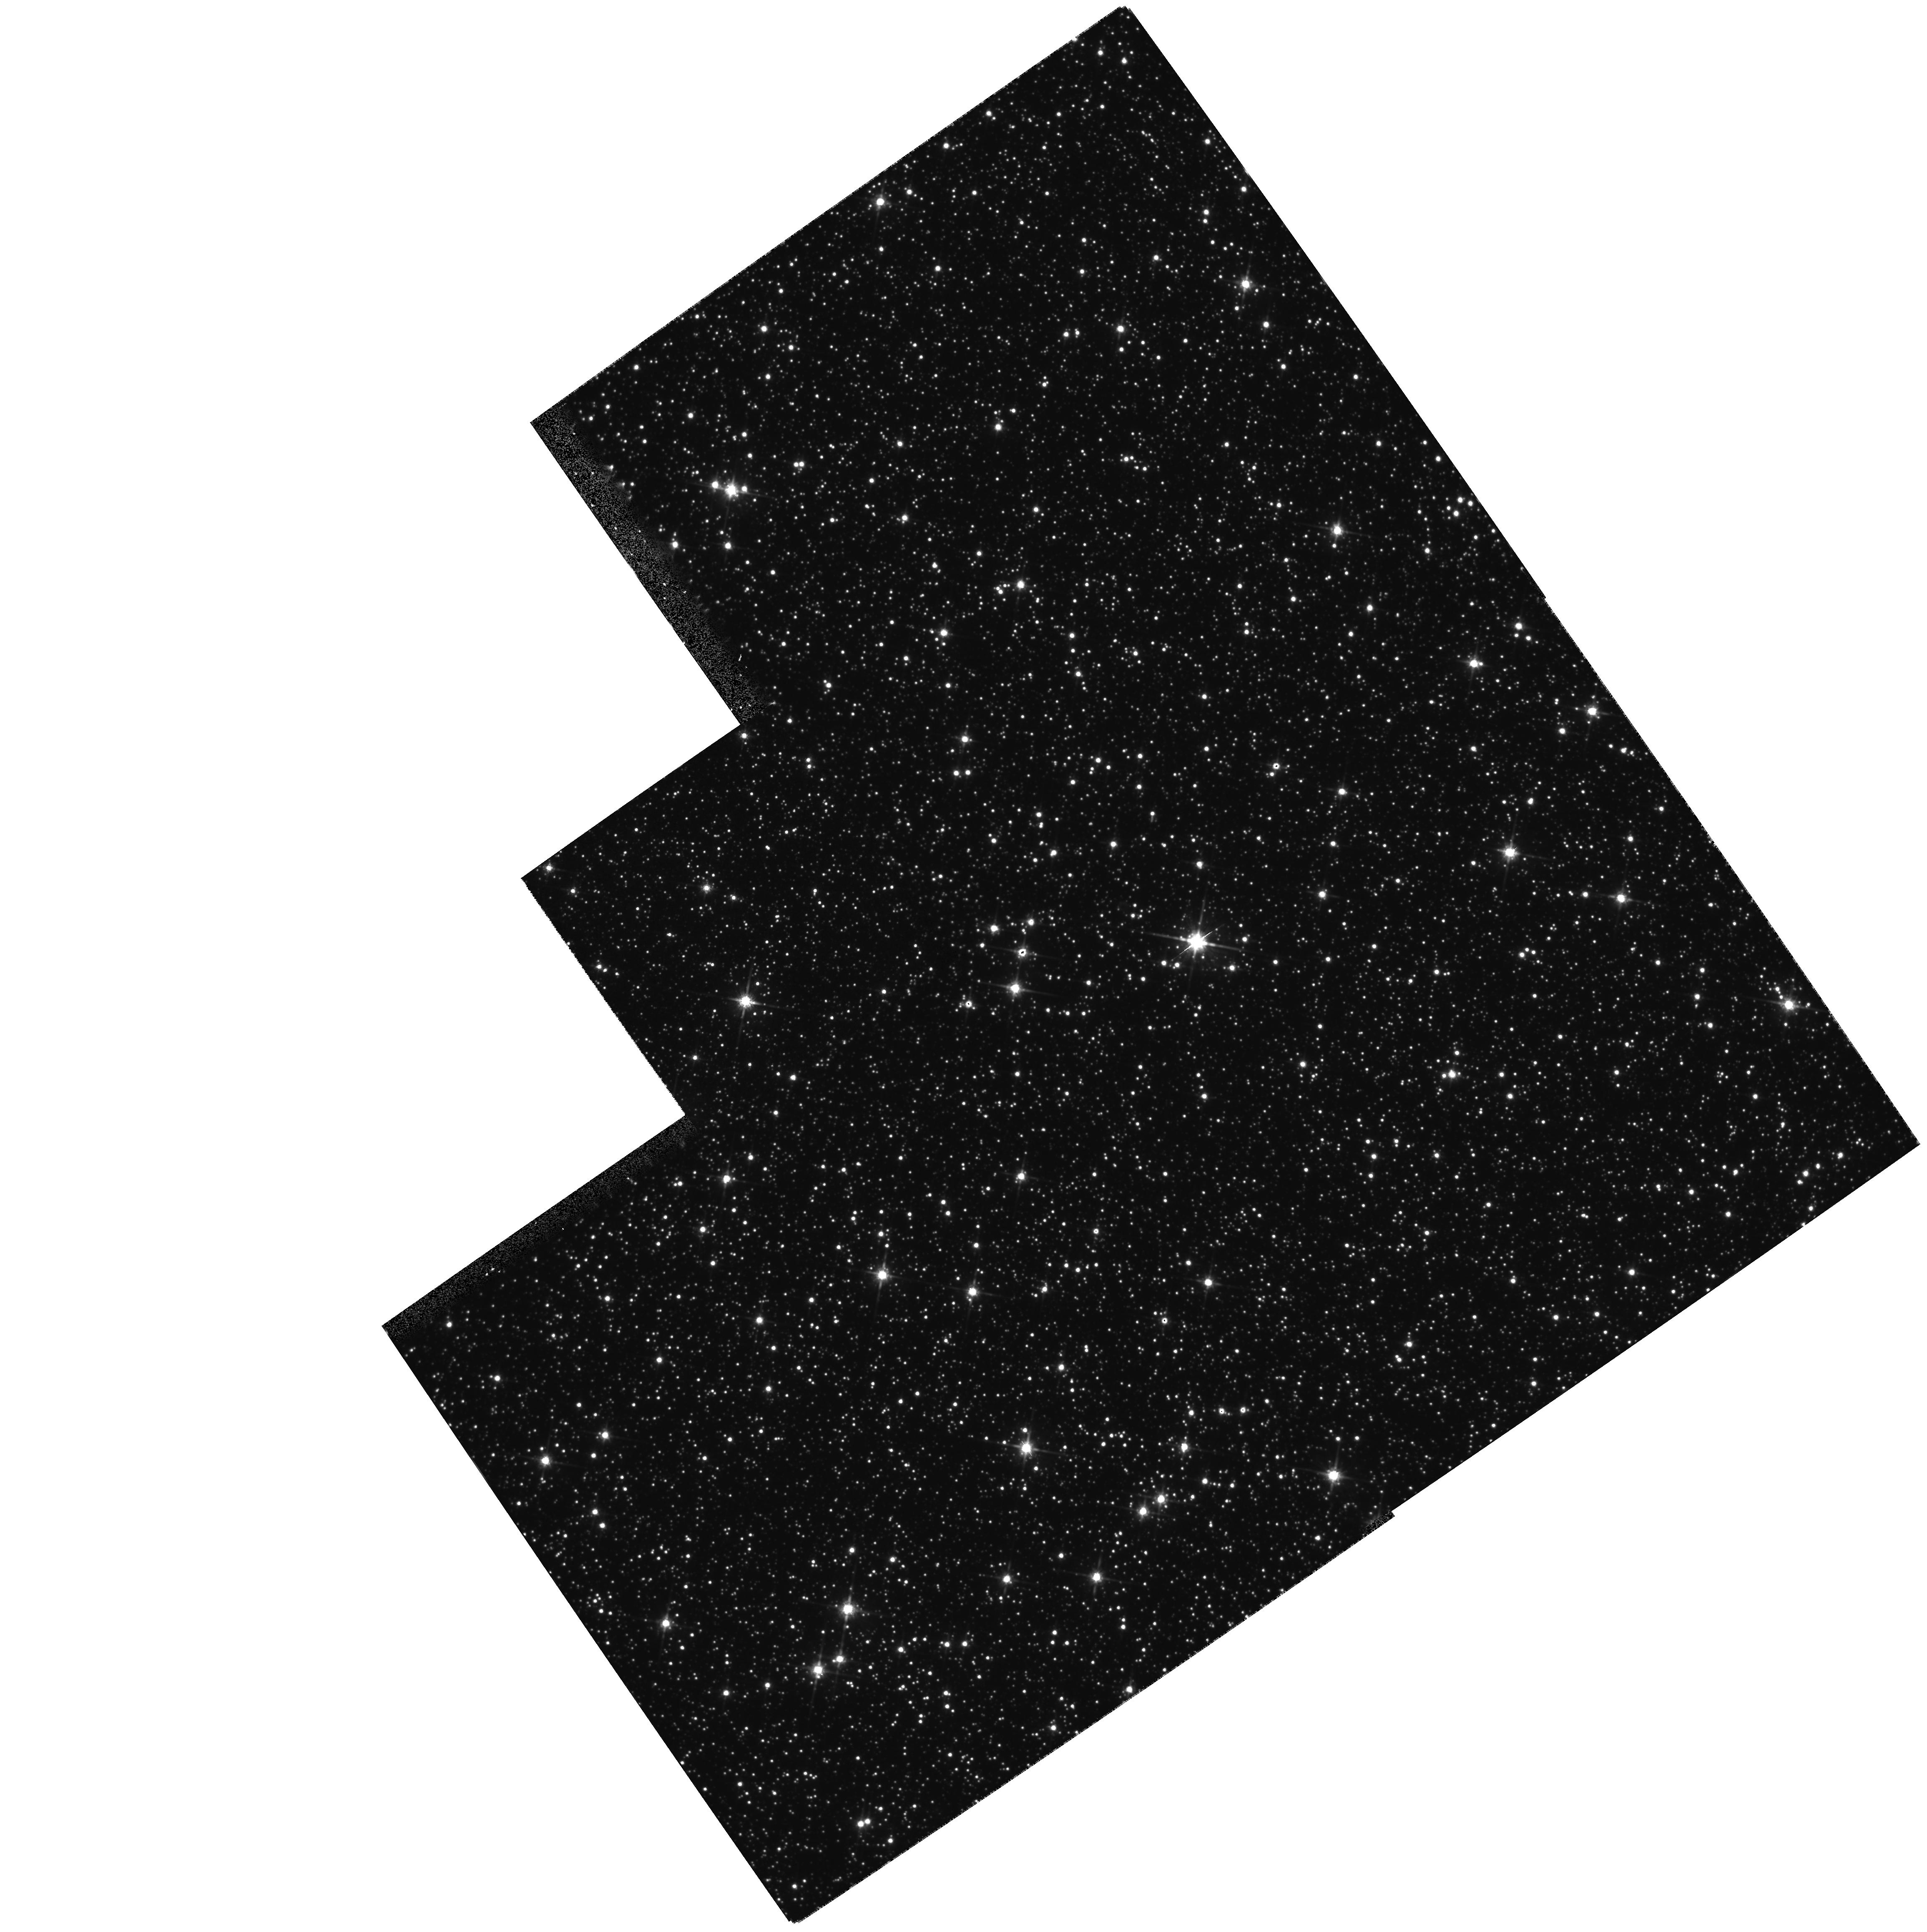
Target: STAR-1803-2942
Instrument: WFPC2/PC
Filter: F814W
Exposure: 11 min
Observation ID: hst_6756_10_wfpc2_pc_f814w_u3b210

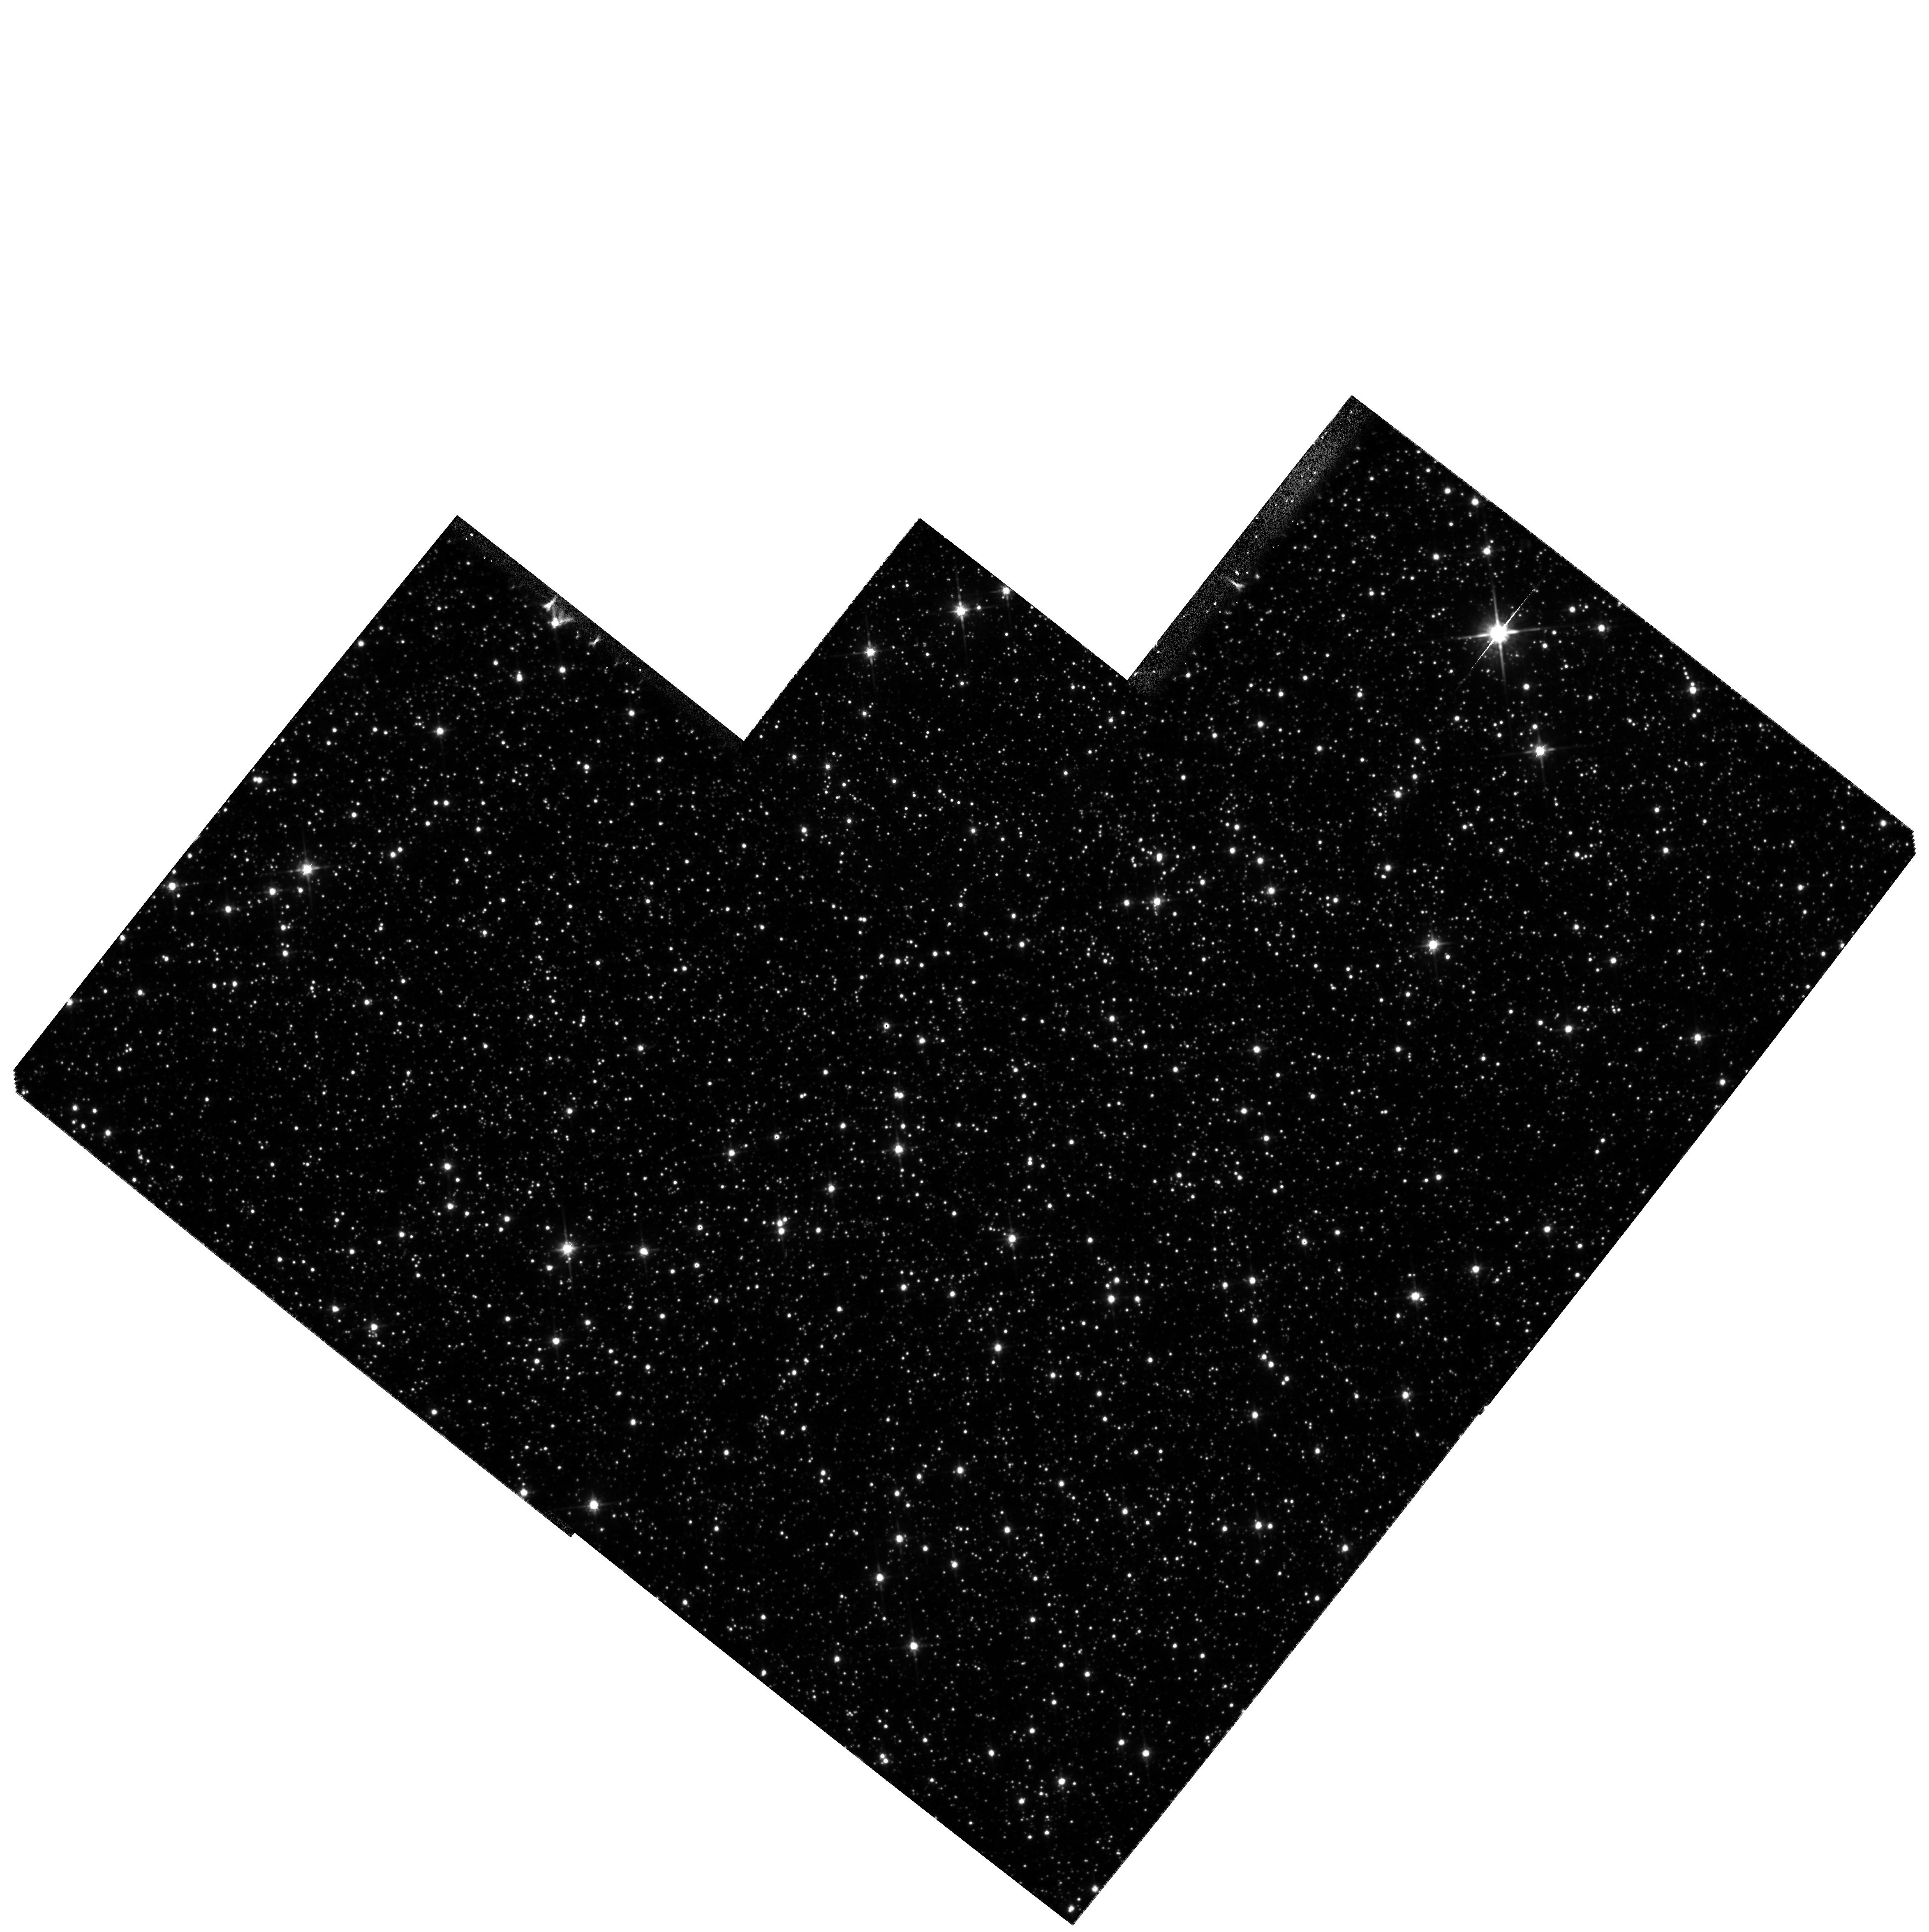
Target: STAR-1807-2731
Instrument: WFPC2/PC
Filter: F814W
Exposure: 26 min
Observation ID: hst_6756_07_wfpc2_pc_f814w_u3b207

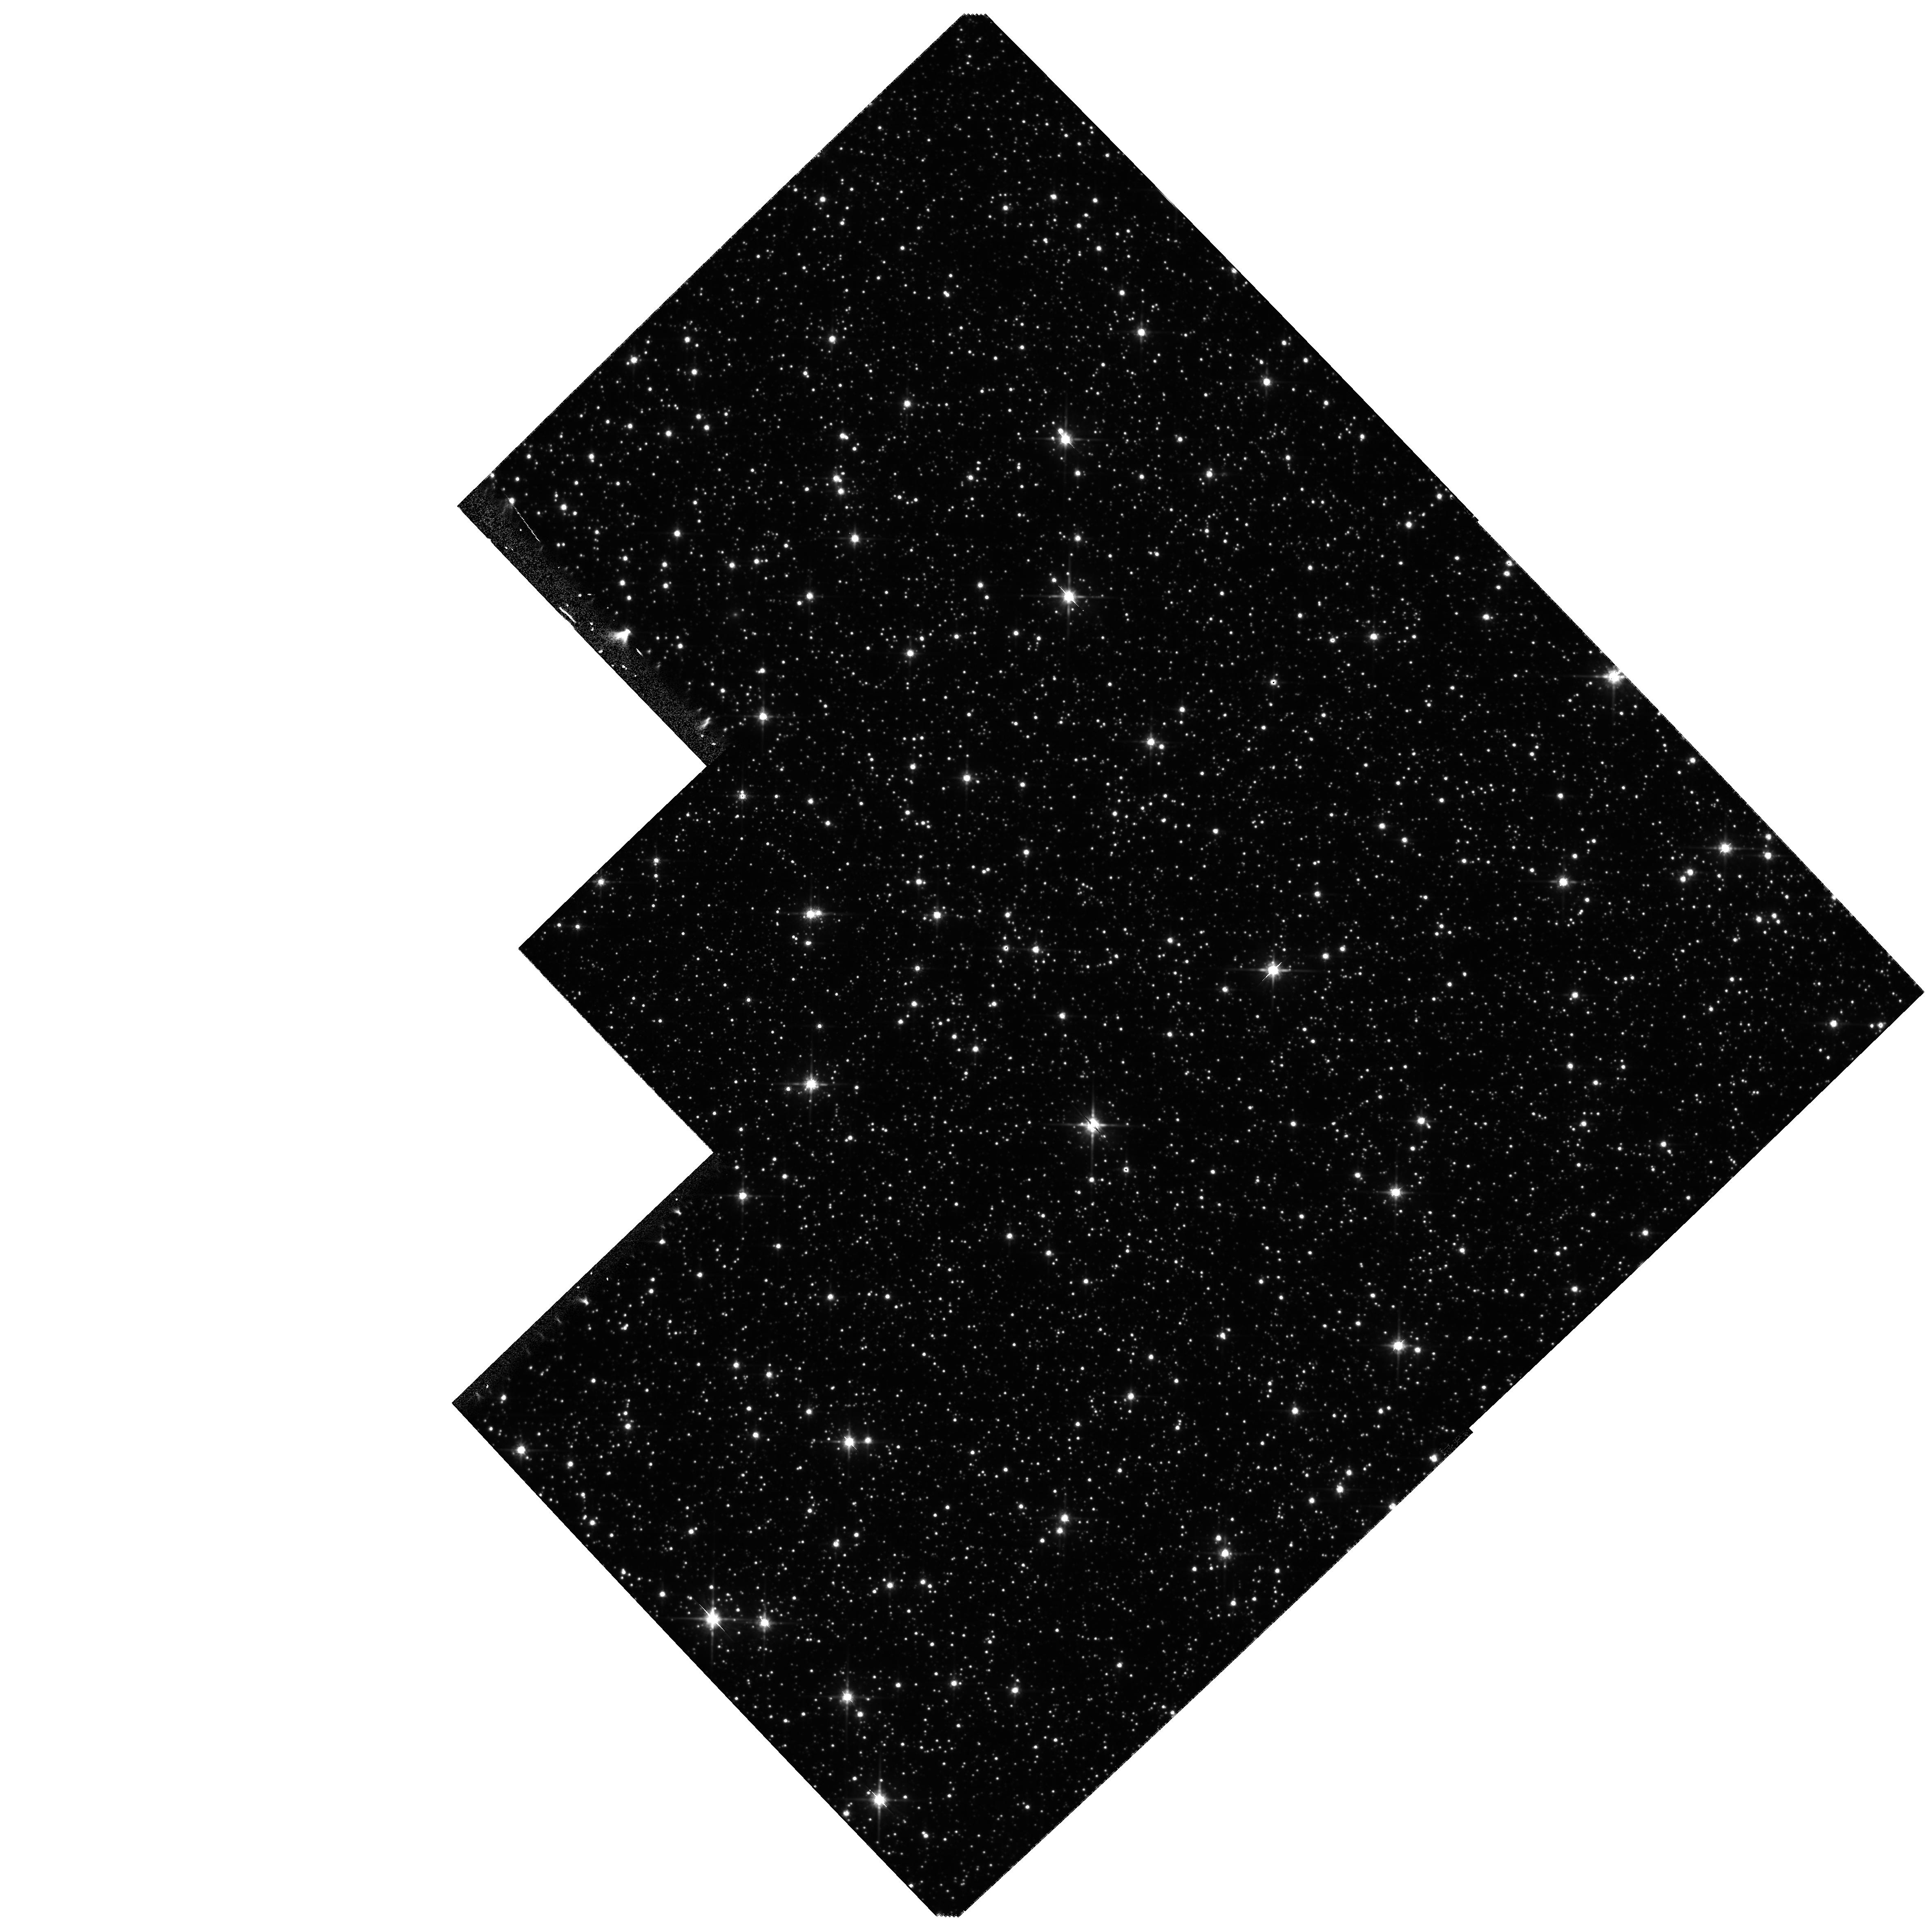
Target: STAR-1807-2939
Instrument: WFPC2/PC
Filter: F814W
Exposure: 26 min
Observation ID: hst_6756_04_wfpc2_pc_f814w_u3b204

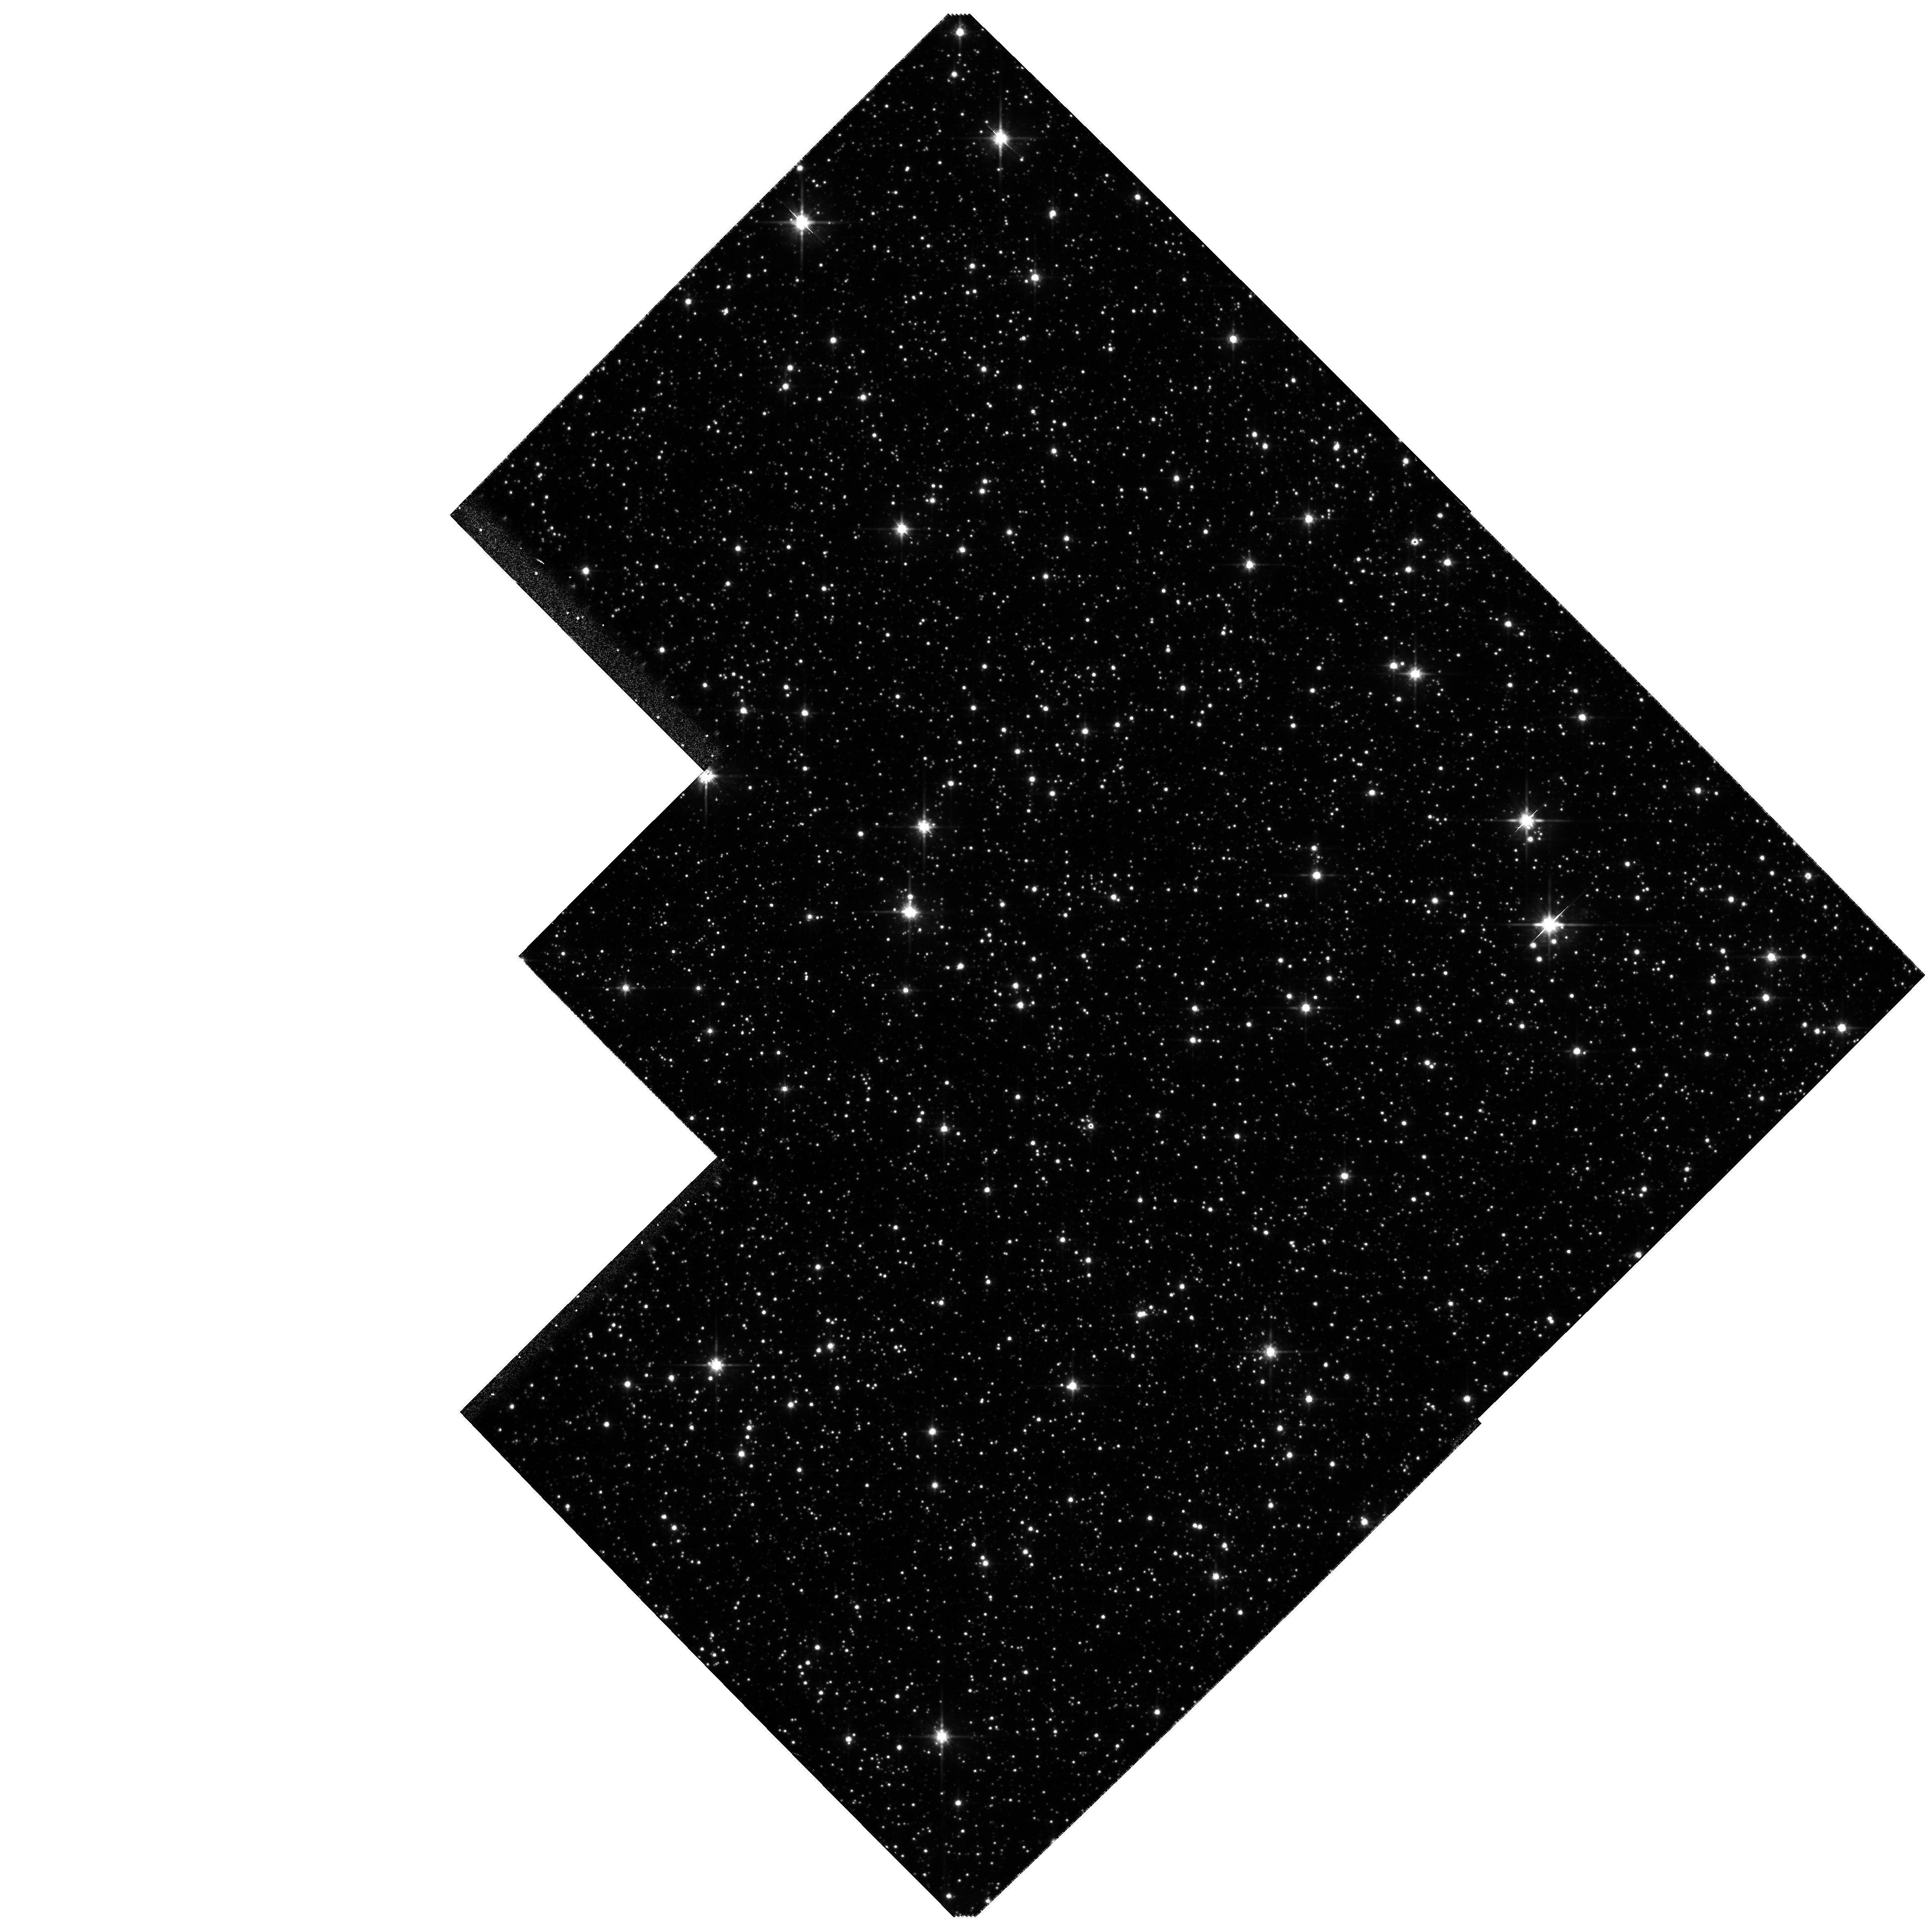
Target: STAR-1813-2631
Instrument: WFPC2/PC
Filter: F814W
Exposure: 26 min
Observation ID: hst_6756_06_wfpc2_pc_f814w_u3b206

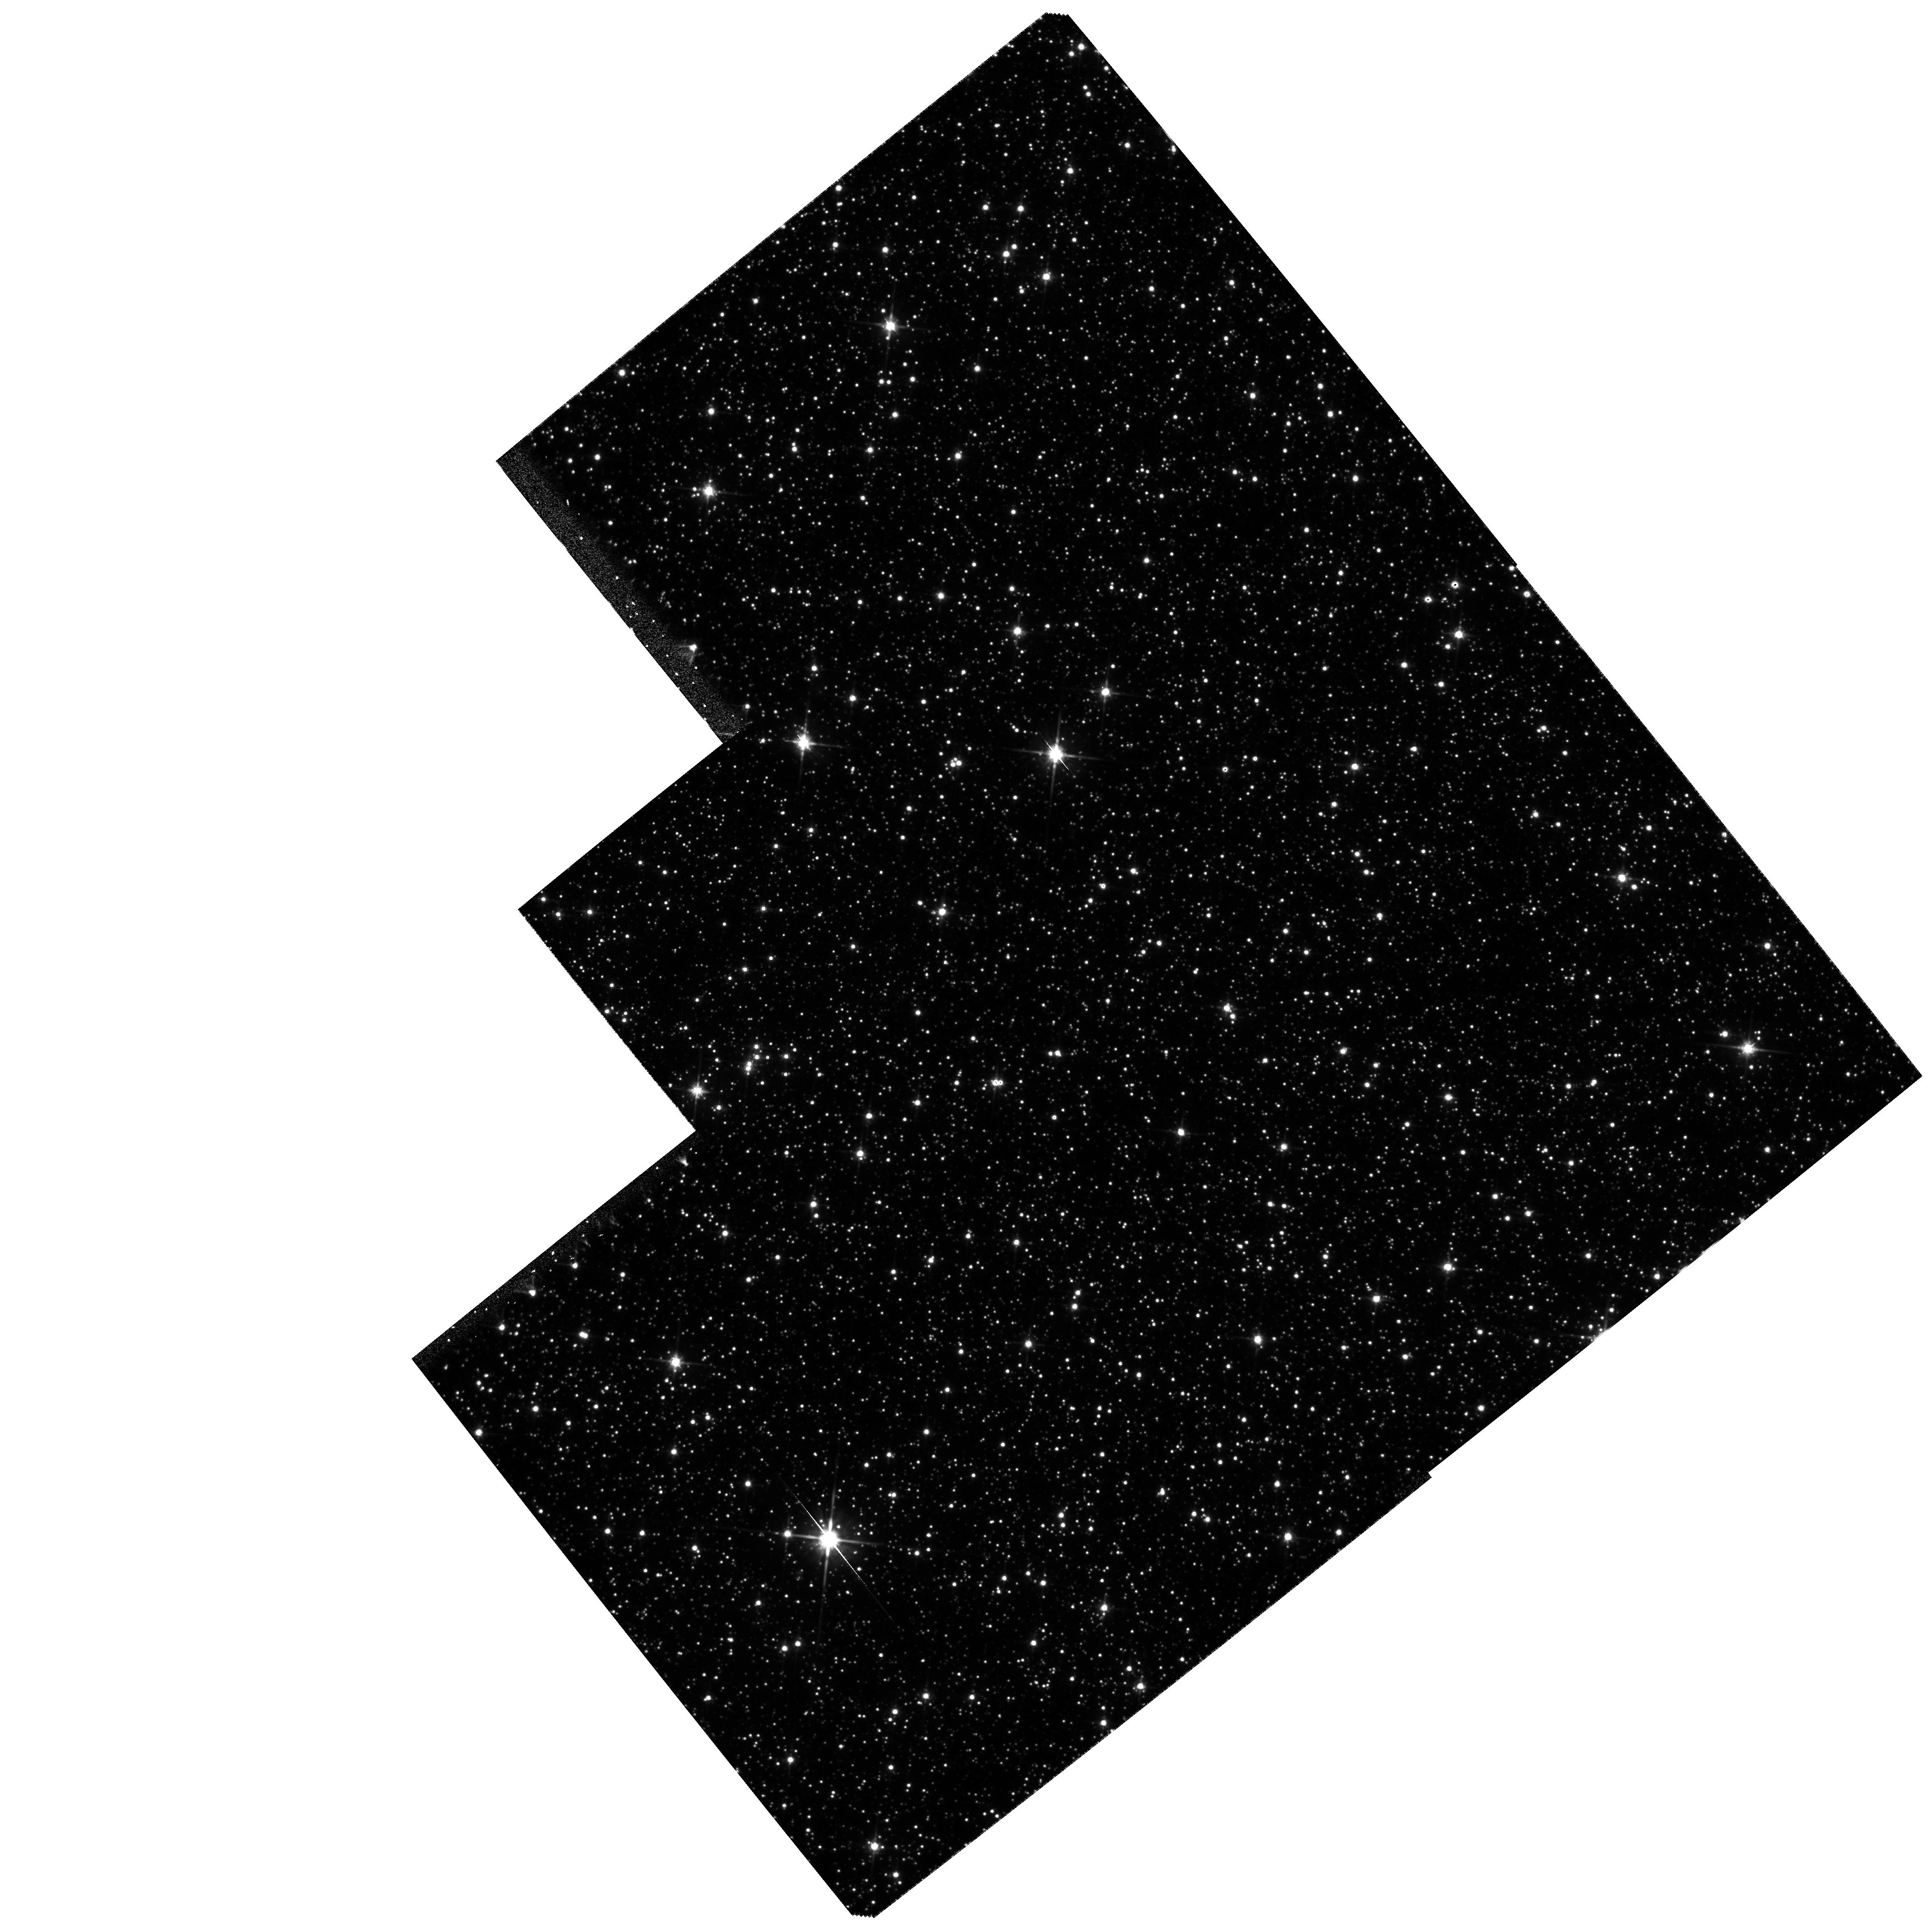
Target: STAR-1804-3012
Instrument: WFPC2/PC
Filter: F814W
Exposure: 26 min
Observation ID: hst_6756_08_wfpc2_pc_f814w_u3b208

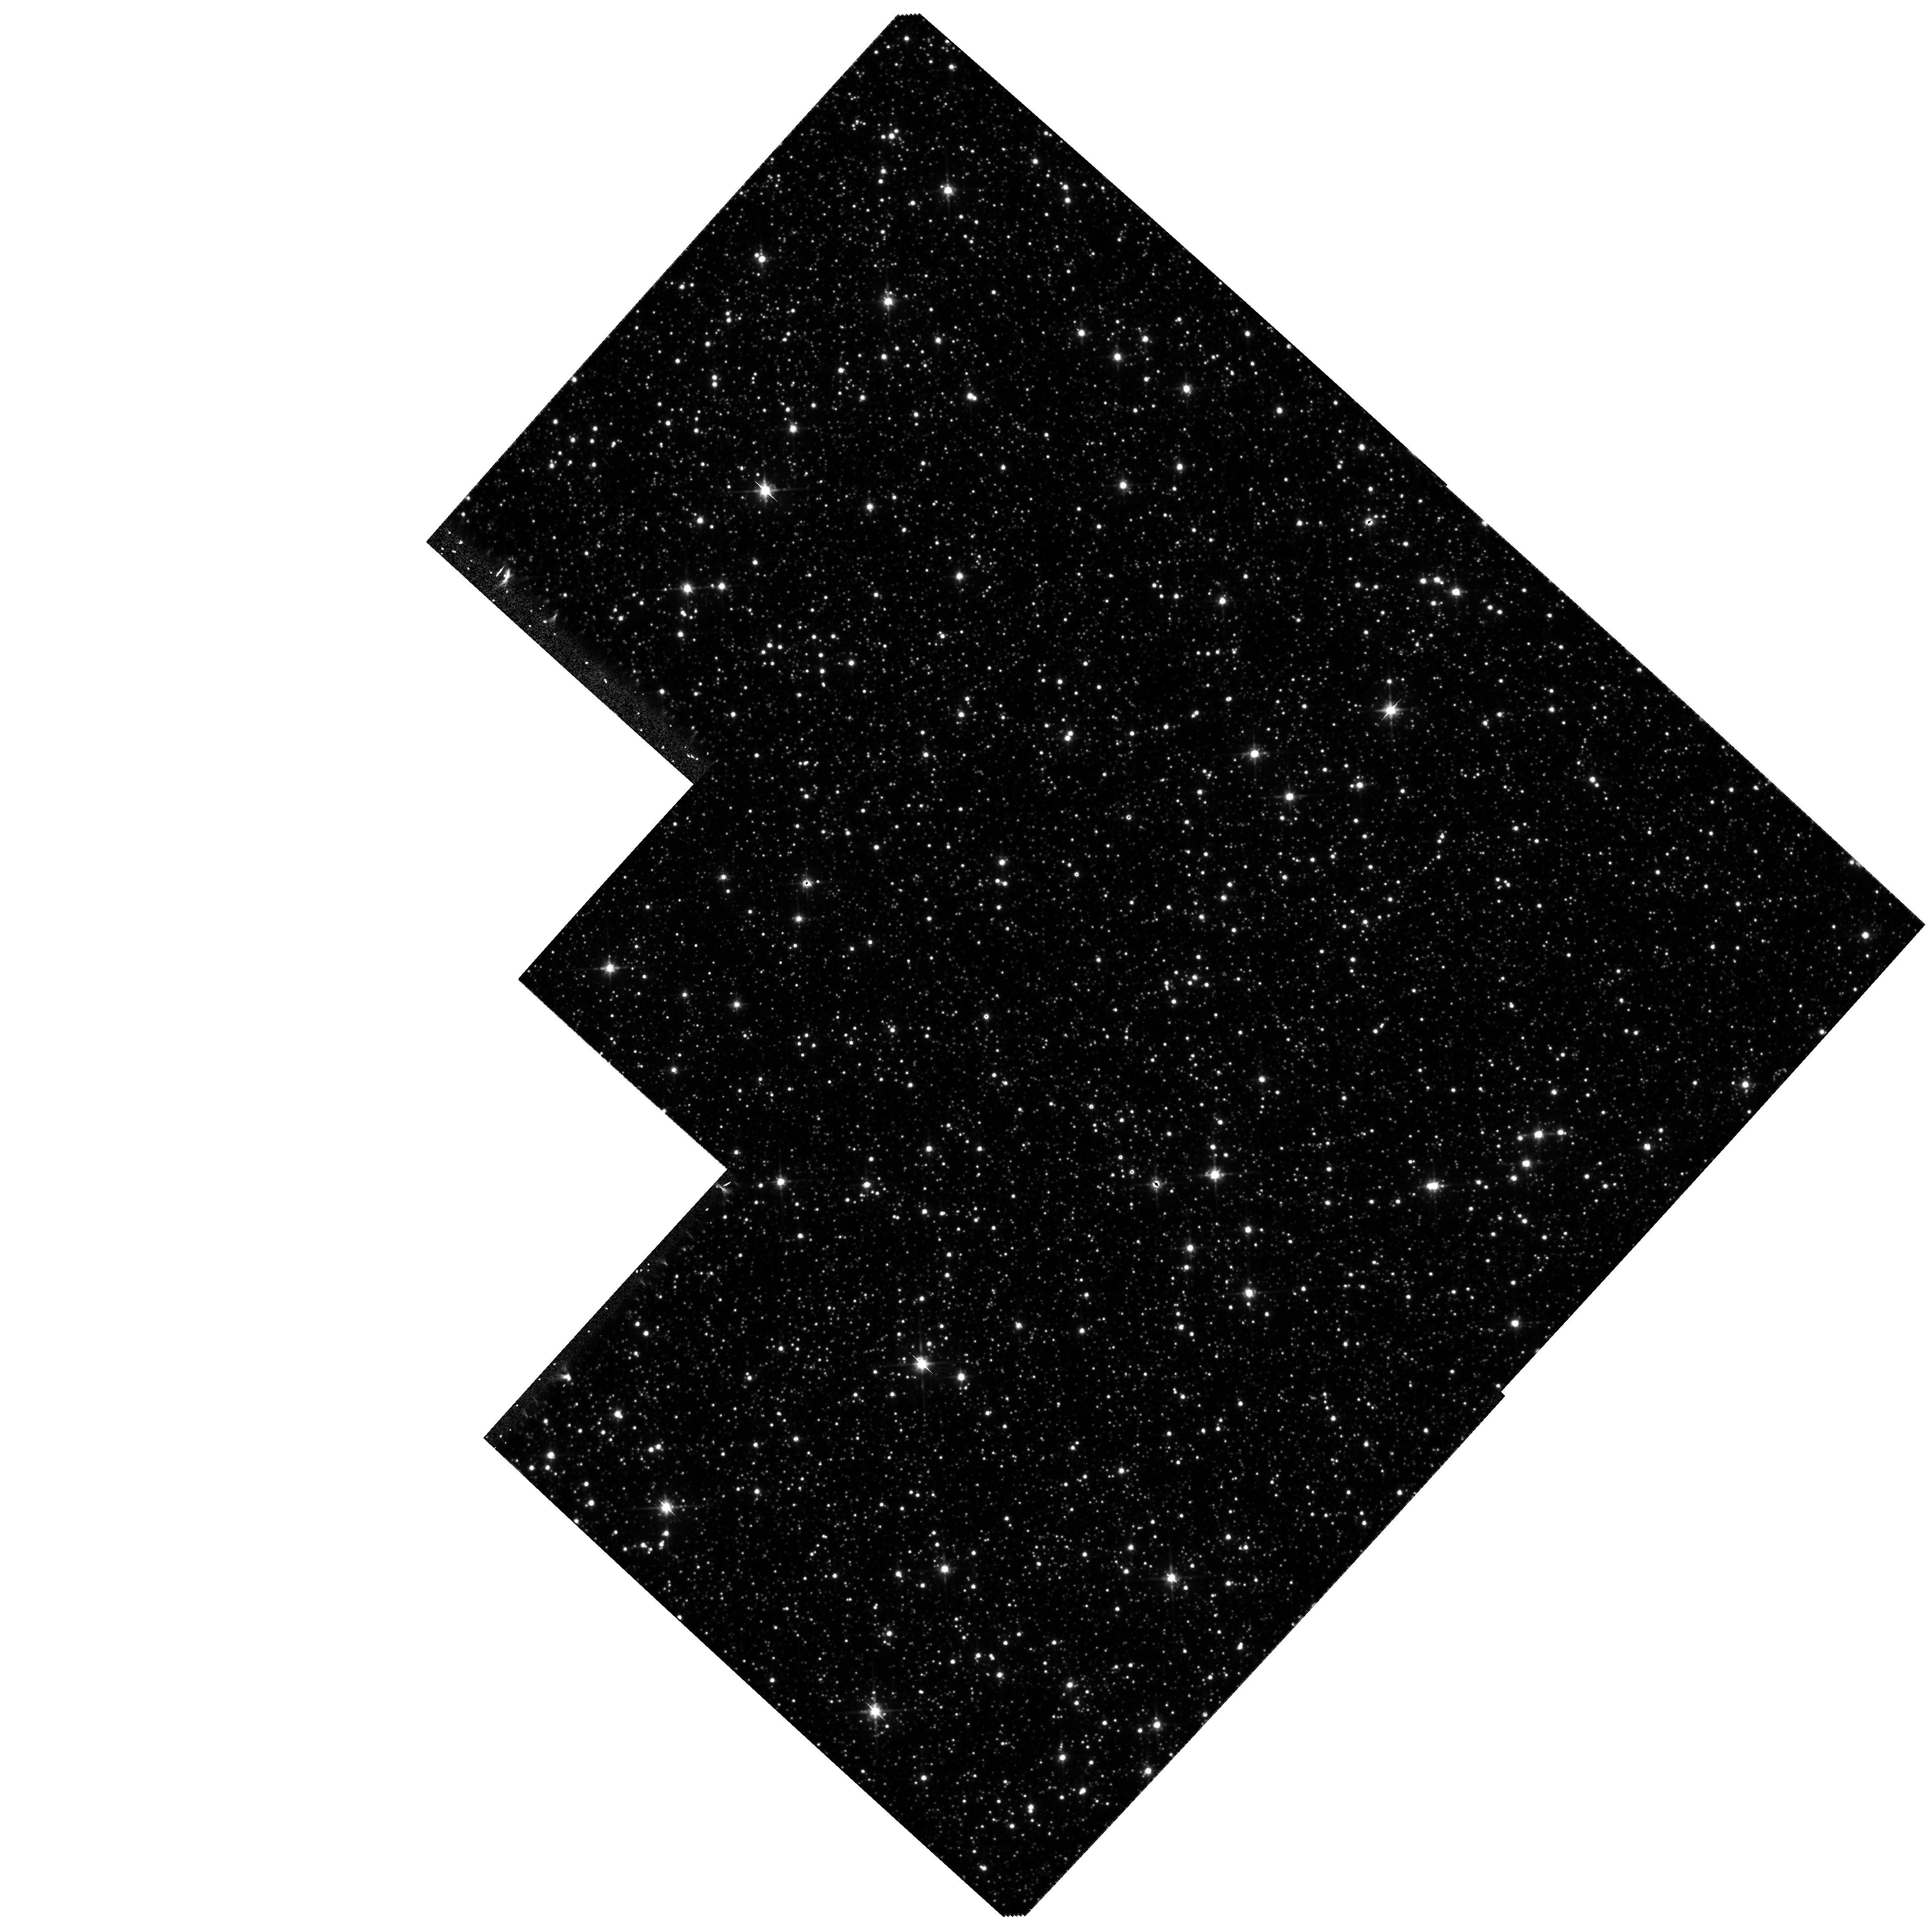
Target: STAR-1800-2827
Instrument: WFPC2/PC
Filter: F814W
Exposure: 26 min
Observation ID: hst_6756_01_wfpc2_pc_f814w_u3b201

Measuring Proper Motions of Galactic Microlenses (PI: Bennett, David P.)

Gravitational microlensing surveys have revealed an excess of lensing events over theoretical predictions toward both the Large Magellanic Cloud and the Galactic bulge. Only a small fraction of the LMC lensing events can be explained by known stellar populations in the Milky Way and LMC, suggesting that the bulk of the lenses belong to a new population of dark compact objects which contribute a significant fraction of the Galactic halo mass. Toward the Galactic bulge, most lenses are expected to be luminous stars in the Galactic bulge or disk, but the detected lensing rate is much higher than predicted. We propose to obtain high resolution images of 10 fields around some of our recently discovered gravitational microlensing events toward the bulge. These will be the first epoch images for comparison with later images to resolve the proper motion of the lensing objects which are luminous. We will observe 10 lens systems in the I band for one orbit per system. This will allow the measurement of proper motions for a large number of bulge lenses yielding a complete solution of the mass, distance, and velocity of the lenses.